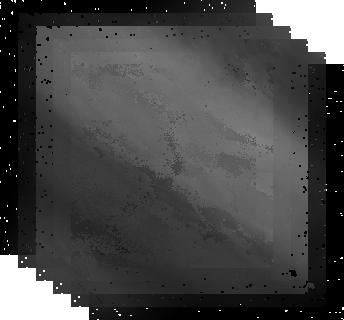
Target: JUPITER-7-NORTH. Instrument: NICMOS/NIC1. Filter: F166N. Exposure: 2 min. Observation ID: n92hd1030

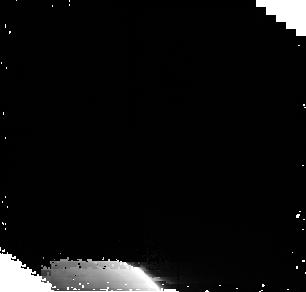
Target: JUPITER-PARALLEL. Instrument: NICMOS/NIC2. Filter: F212N. Exposure: 5 min. Observation ID: n92hd1060

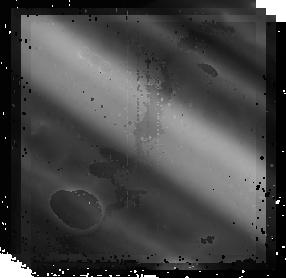
Target: JUPITER-13-NORTH. Instrument: NICMOS/NIC2. Filter: F212N. Exposure: 3 min. Observation ID: n92h01030

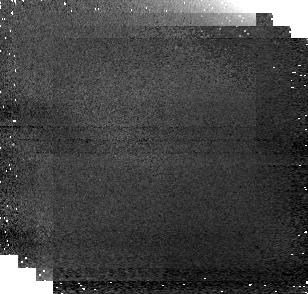
Target: JUPITER-PARALLEL. Instrument: NICMOS/NIC1. Filter: F187N. Exposure: 1 min. Observation ID: n92hc1040

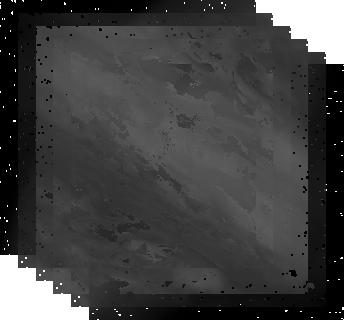
Target: JUPITER-7-NORTH. Instrument: NICMOS/NIC1. Filter: F187N. Exposure: 2 min. Observation ID: n92ha1010

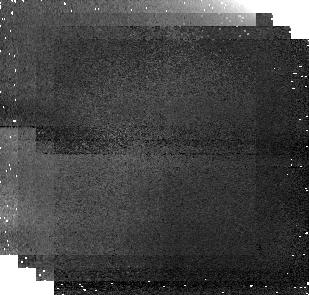
Target: JUPITER-PARALLEL. Instrument: NICMOS/NIC1. Filter: F187N. Exposure: 1 min. Observation ID: n92h01040

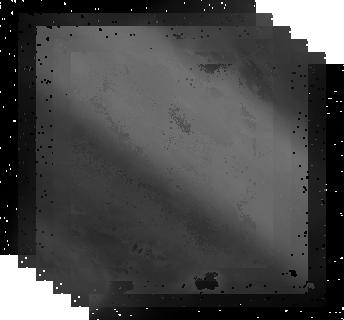
Target: JUPITER-7-NORTH. Instrument: NICMOS/NIC1. Filter: F166N. Exposure: 2 min. Observation ID: n92ha1030

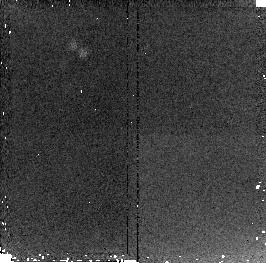
Target: JUPITER-PARALLEL. Instrument: NICMOS/NIC2. Filter: F212N. Exposure: 2 min. Observation ID: n92hb1060

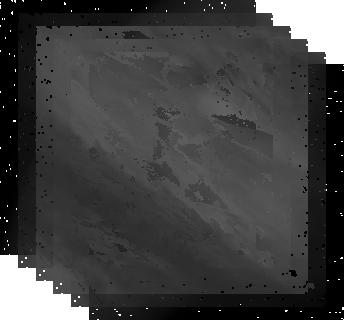
Target: JUPITER-7-NORTH. Instrument: NICMOS/NIC1. Filter: F187N. Exposure: 2 min. Observation ID: n92hd1010

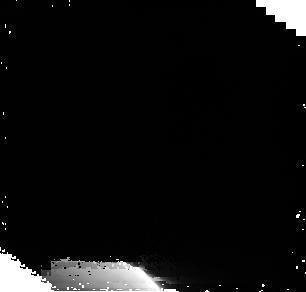
Target: JUPITER-PARALLEL. Instrument: NICMOS/NIC2. Filter: F212N. Exposure: 5 min. Observation ID: n92ha1060

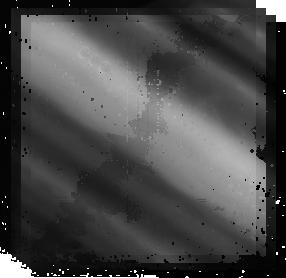
Target: JUPITER-13-NORTH. Instrument: NICMOS/NIC2. Filter: F212N. Exposure: 3 min. Observation ID: n92hc1030

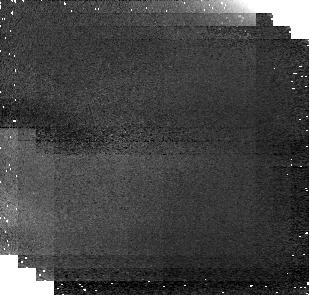
Target: JUPITER-PARALLEL. Instrument: NICMOS/NIC1. Filter: F166N. Exposure: 2 min. Observation ID: n92hc1060

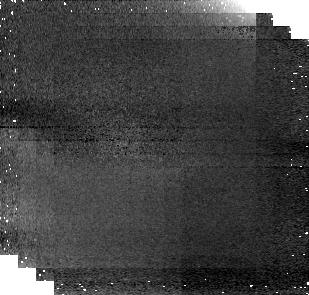
Target: JUPITER-PARALLEL. Instrument: NICMOS/NIC1. Filter: F166N. Exposure: 2 min. Observation ID: n92h01060

Fresh ammonia-ice on Jupiter: The northern equatorial region. (PI: de Pater, Imke)

The proposed multi-band imaging of one of the most dynamic regions on Jupiter will complement recent space-based infrared datasets and will provide crucial constraints to models of Jovian atmospheric dynamics. NICMOS is sensitive to the jovian troposphere at and above the visible cloud decks. We selected six NICMOS filters with varying levels of atmospheric opacity to observe cloud features as they rotate from the central meridian to the limb, a strategy that will maximize the vertical resolution of our retrievals of cloud heights, haze opacity, and gaseous ammonia concentration. With these filters and the excellent NICMOS spatial resolution (nearly an order of magnitude improvement over Galileo NIMS images of the northern equatorial region), we will determine the smaller-scale structure of fresh NH3 clouds and provide cloud heights as constraints for models of convection and dynamics associated with 5-micron hotspots. HST is essential for this project, since no other observatory can provide the necessary spatial resolution, and no ground-based or space-based telescopes can observe the ammonia bands we have selected.